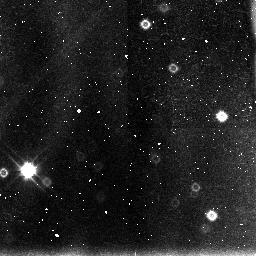
Target: 3C422. Instrument: NICMOS/NIC3. Filter: F110W. Exposure: 43 min. Observation ID: n43919030

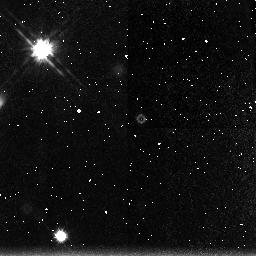
Target: SGP2-25. Instrument: NICMOS/NIC3. Filter: F160W. Exposure: 2.8 h. Observation ID: n43925030

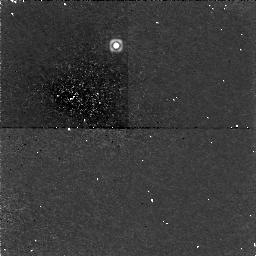
Target: 4C45.51. Instrument: NICMOS/NIC1. Filter: F165M. Exposure: 2.8 h. Observation ID: n43933010

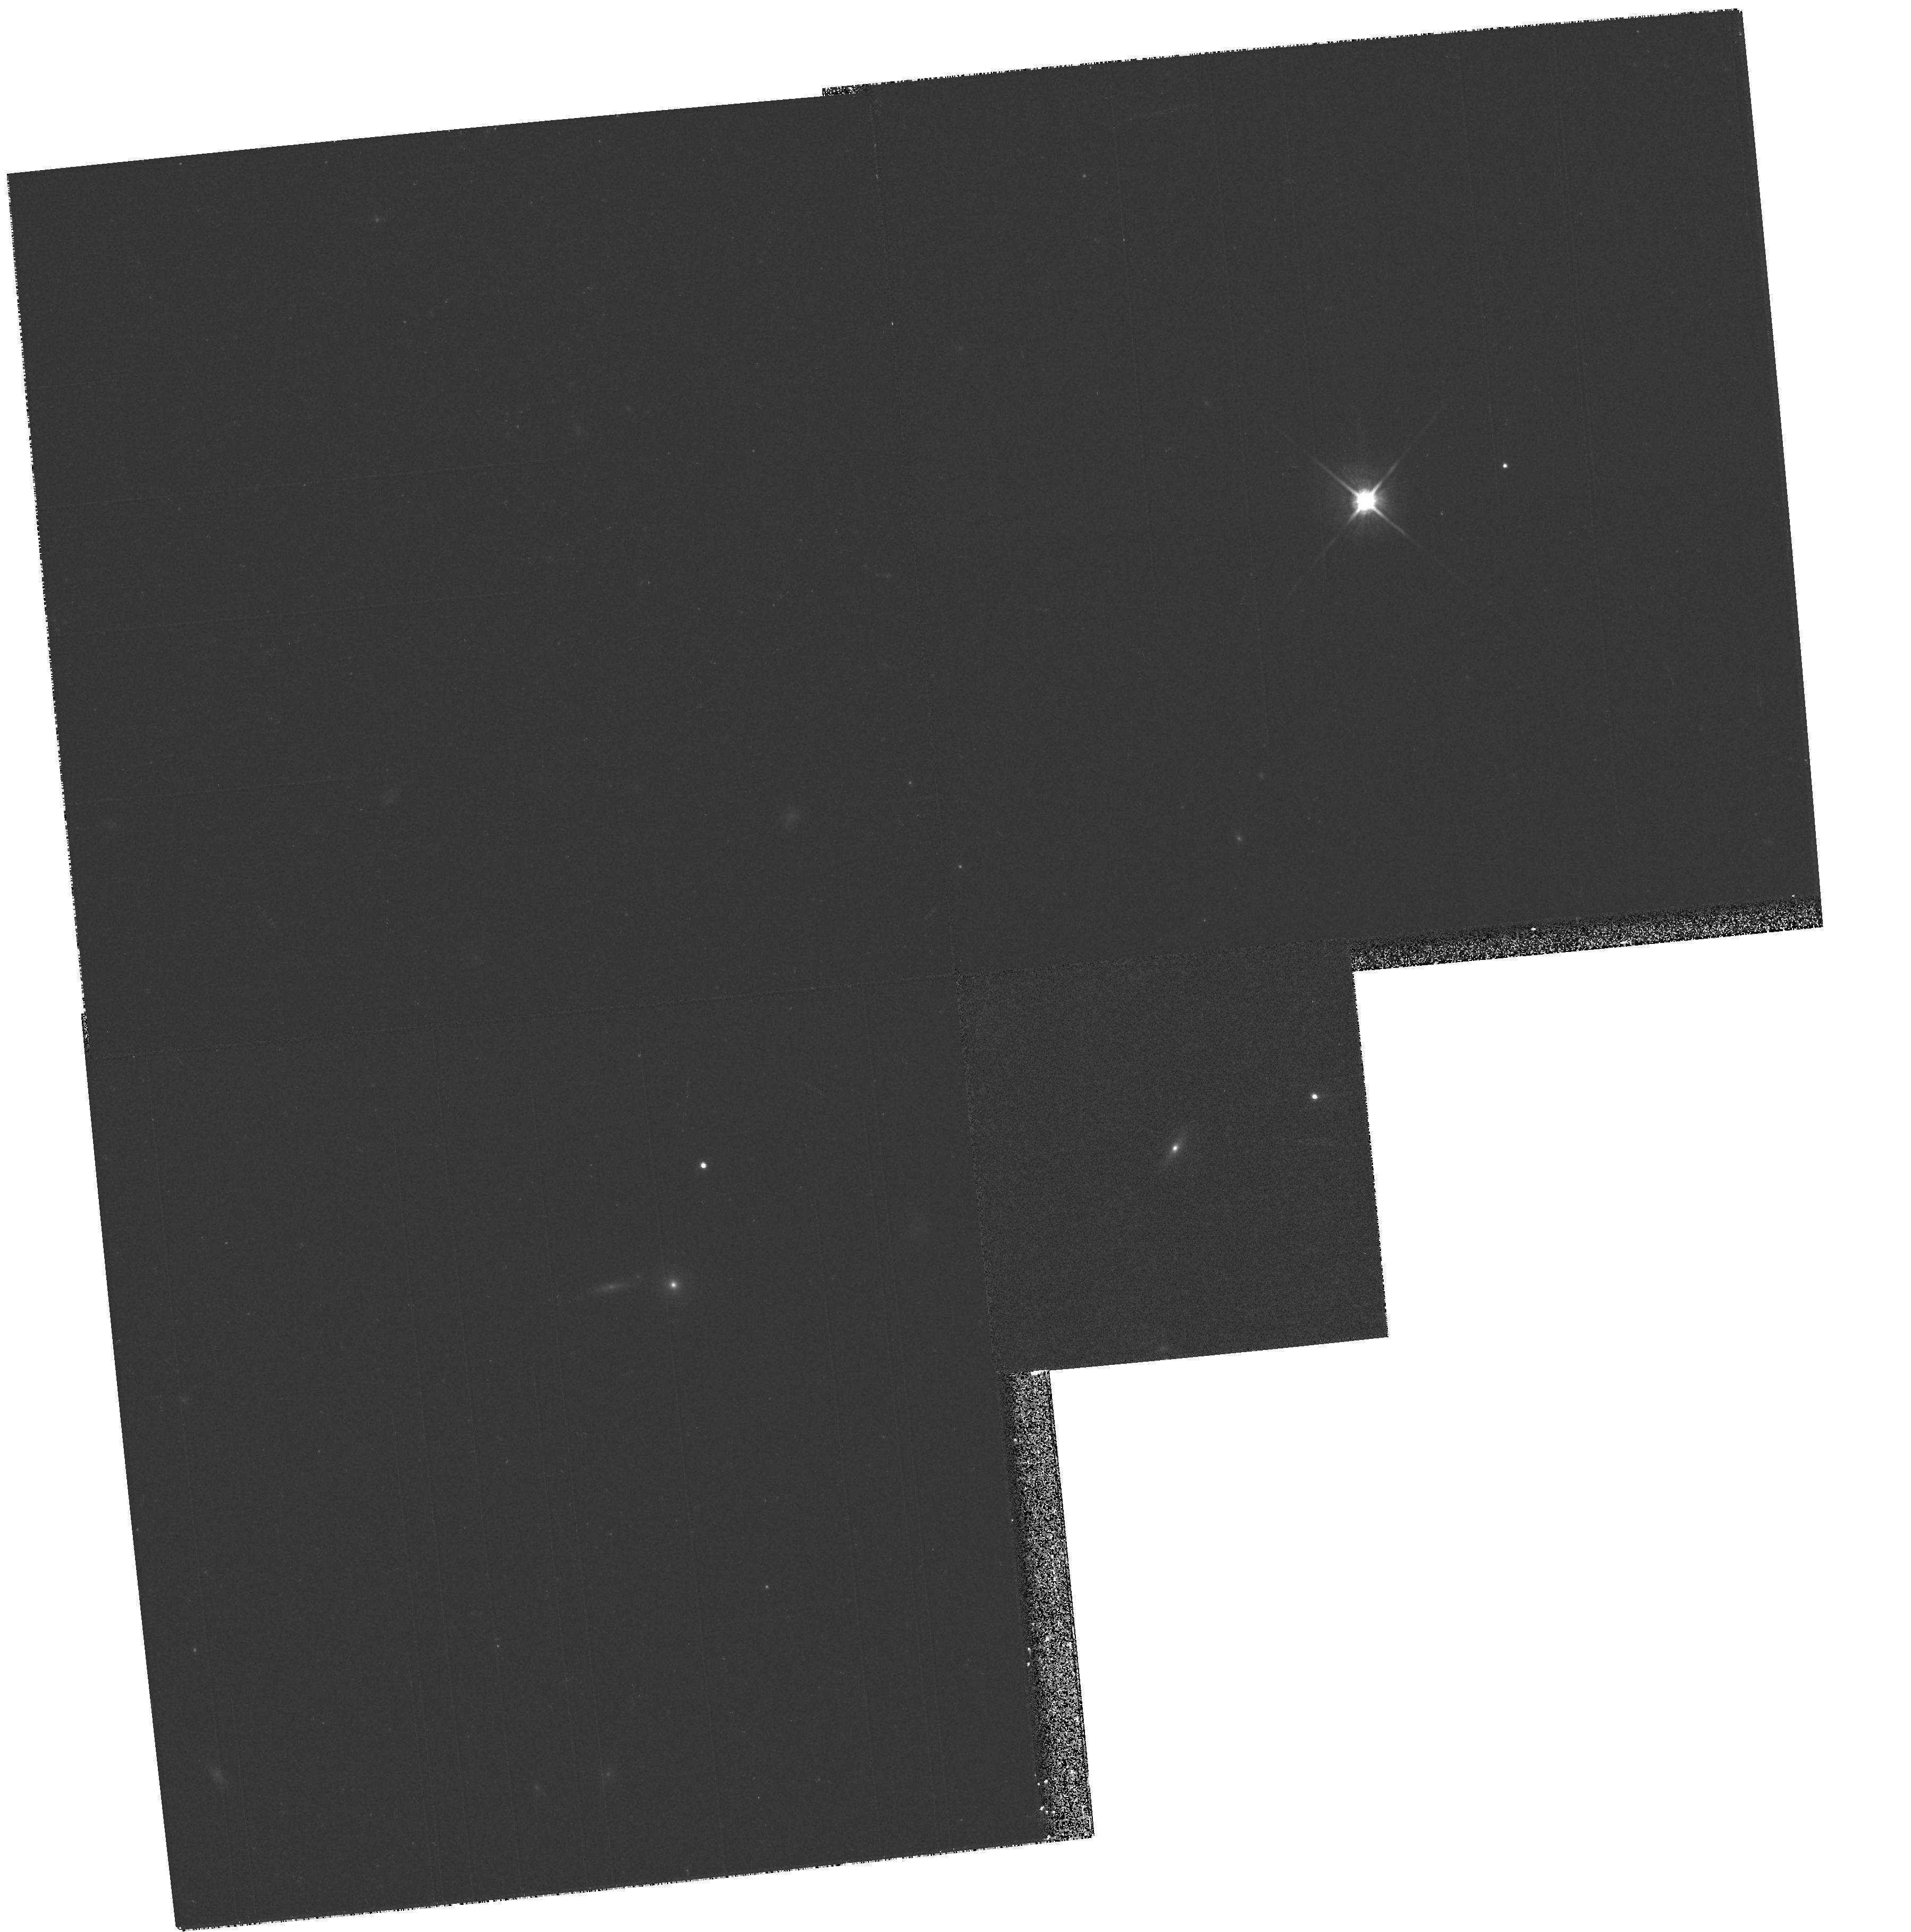
Target: PSF-STAR. Instrument: WFPC2/PC. Filter: F814W. Exposure: 10 min. Observation ID: hst_7447_05_wfpc2_pc_f814w_u43905

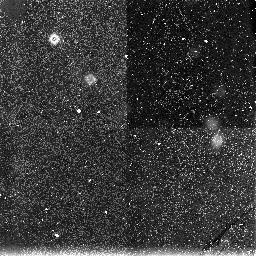
Target: 1148+56W1. Instrument: NICMOS/NIC3. Filter: F160W. Exposure: 2.8 h. Observation ID: n43928030

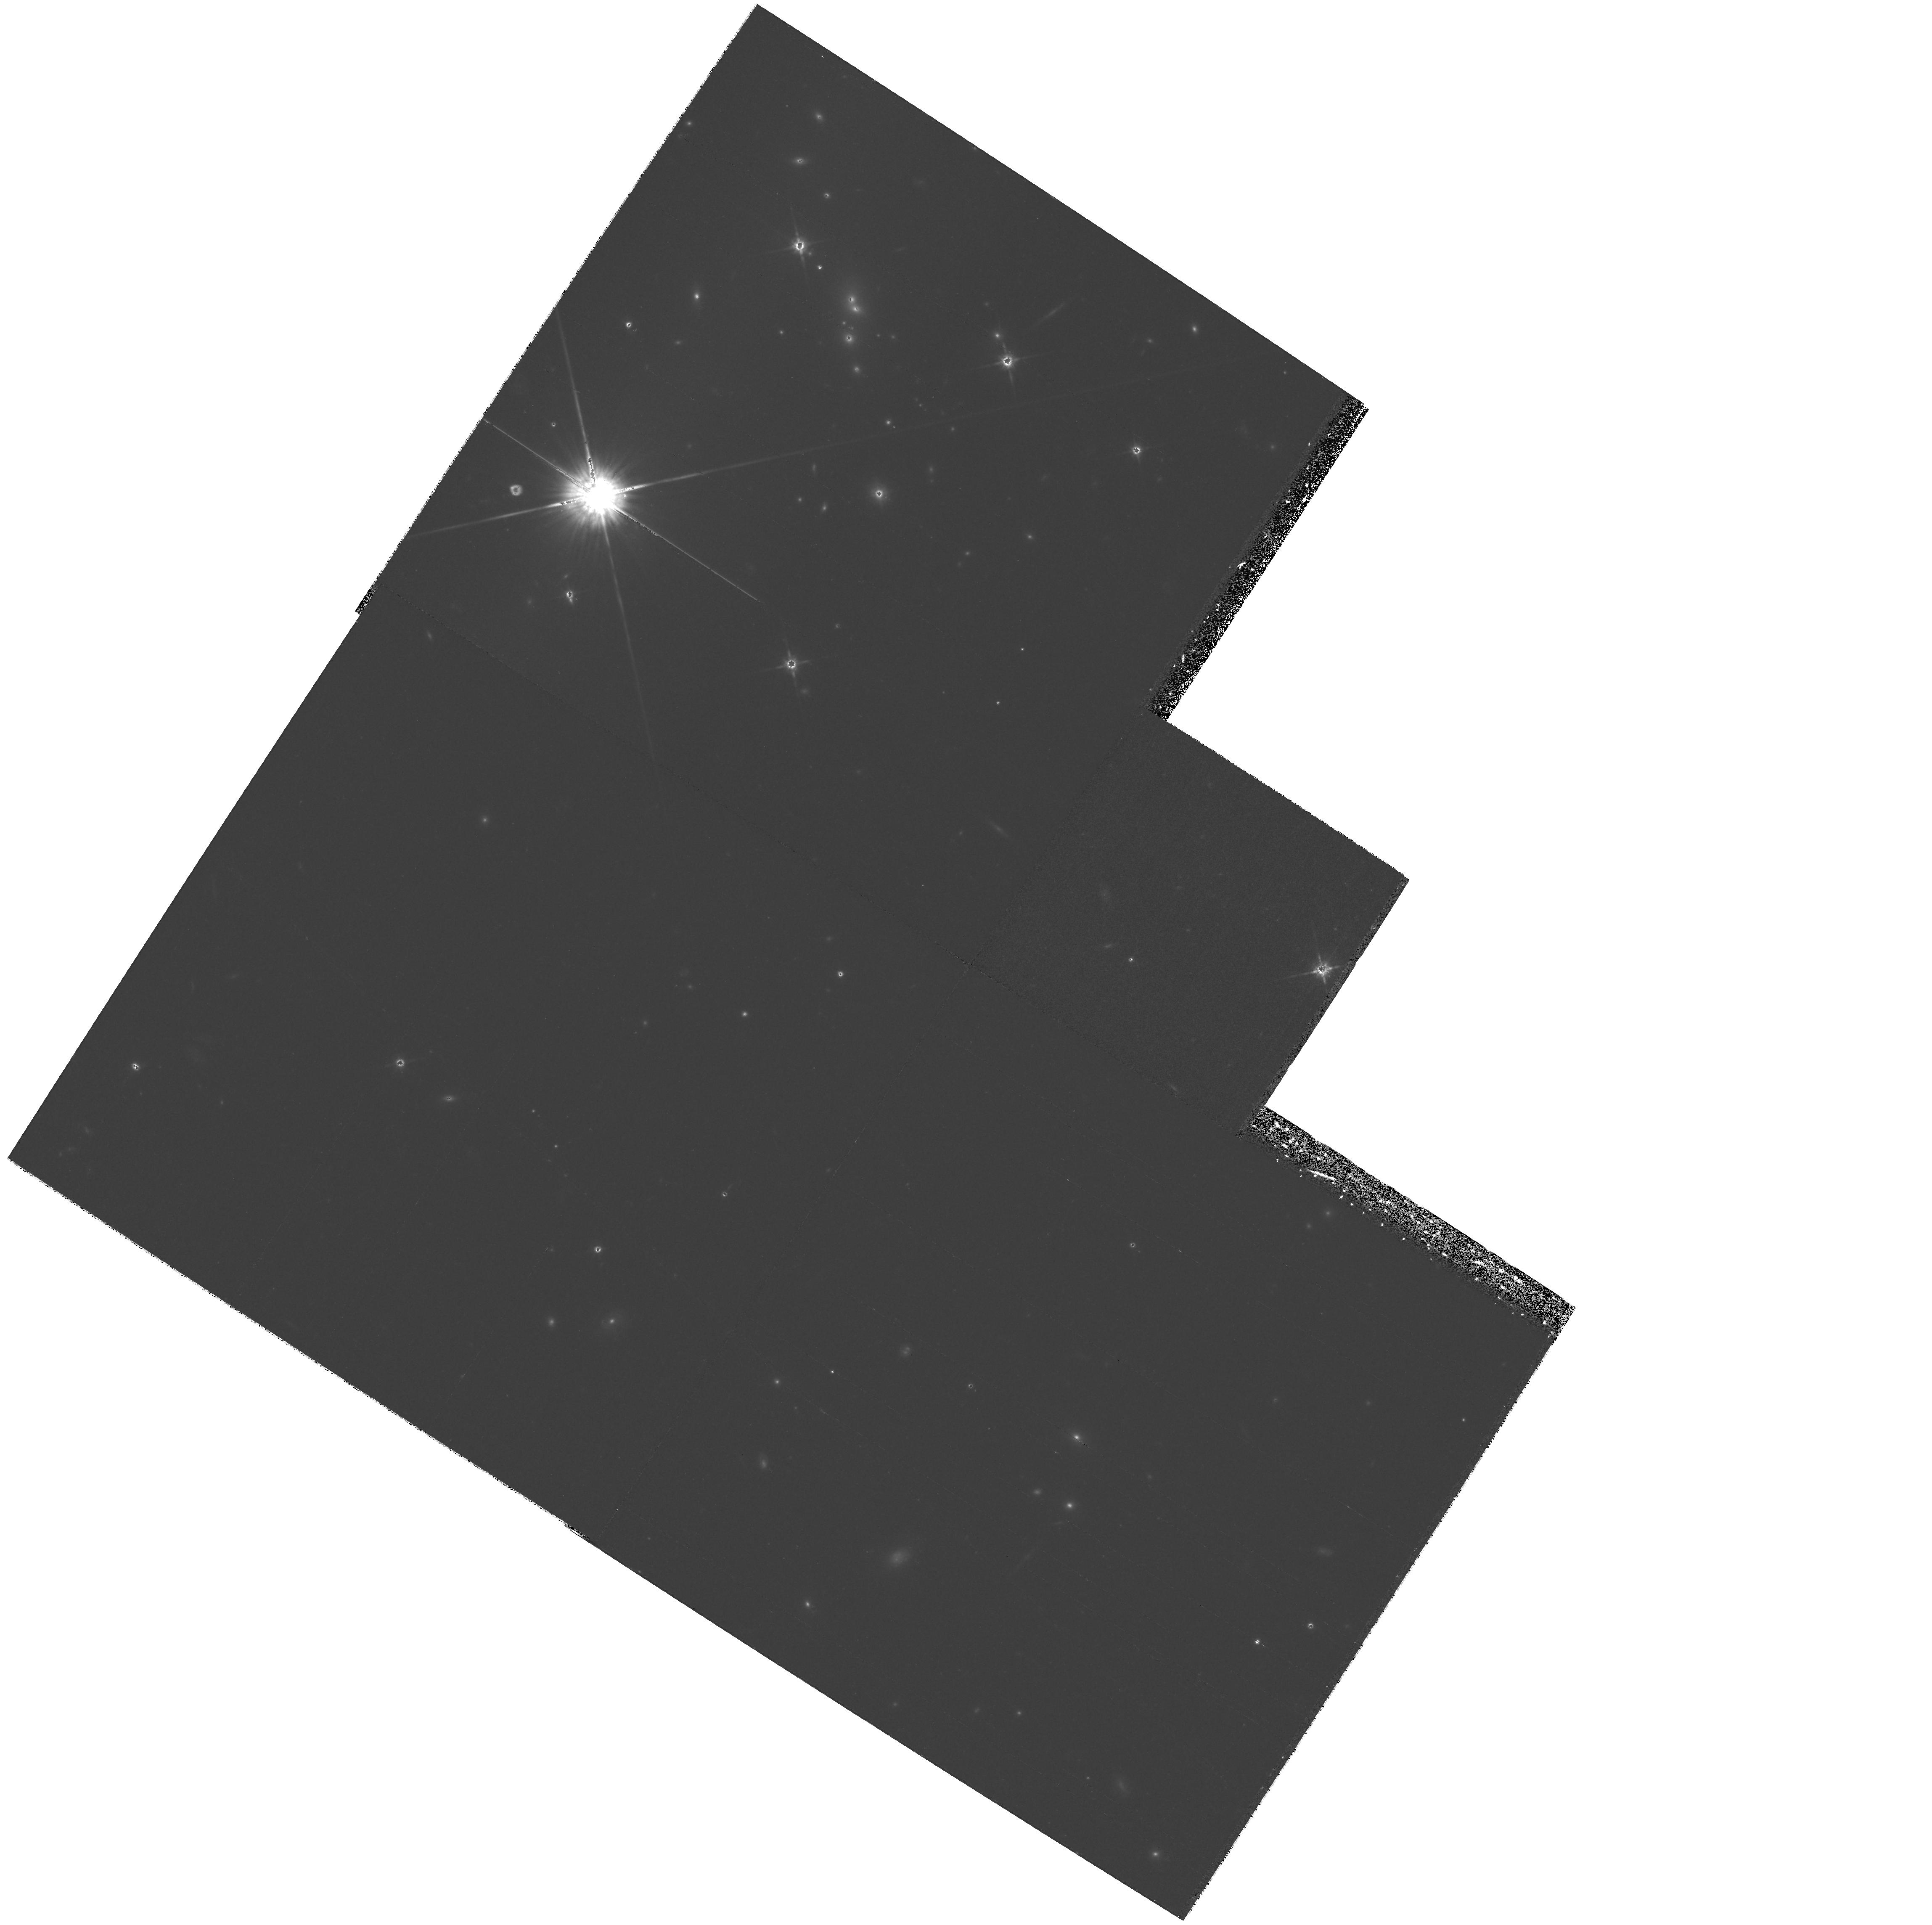
Target: 1400-024. Instrument: WFPC2/PC. Filter: F814W. Exposure: 34 min. Observation ID: hst_7447_04_wfpc2_pc_f814w_u43904

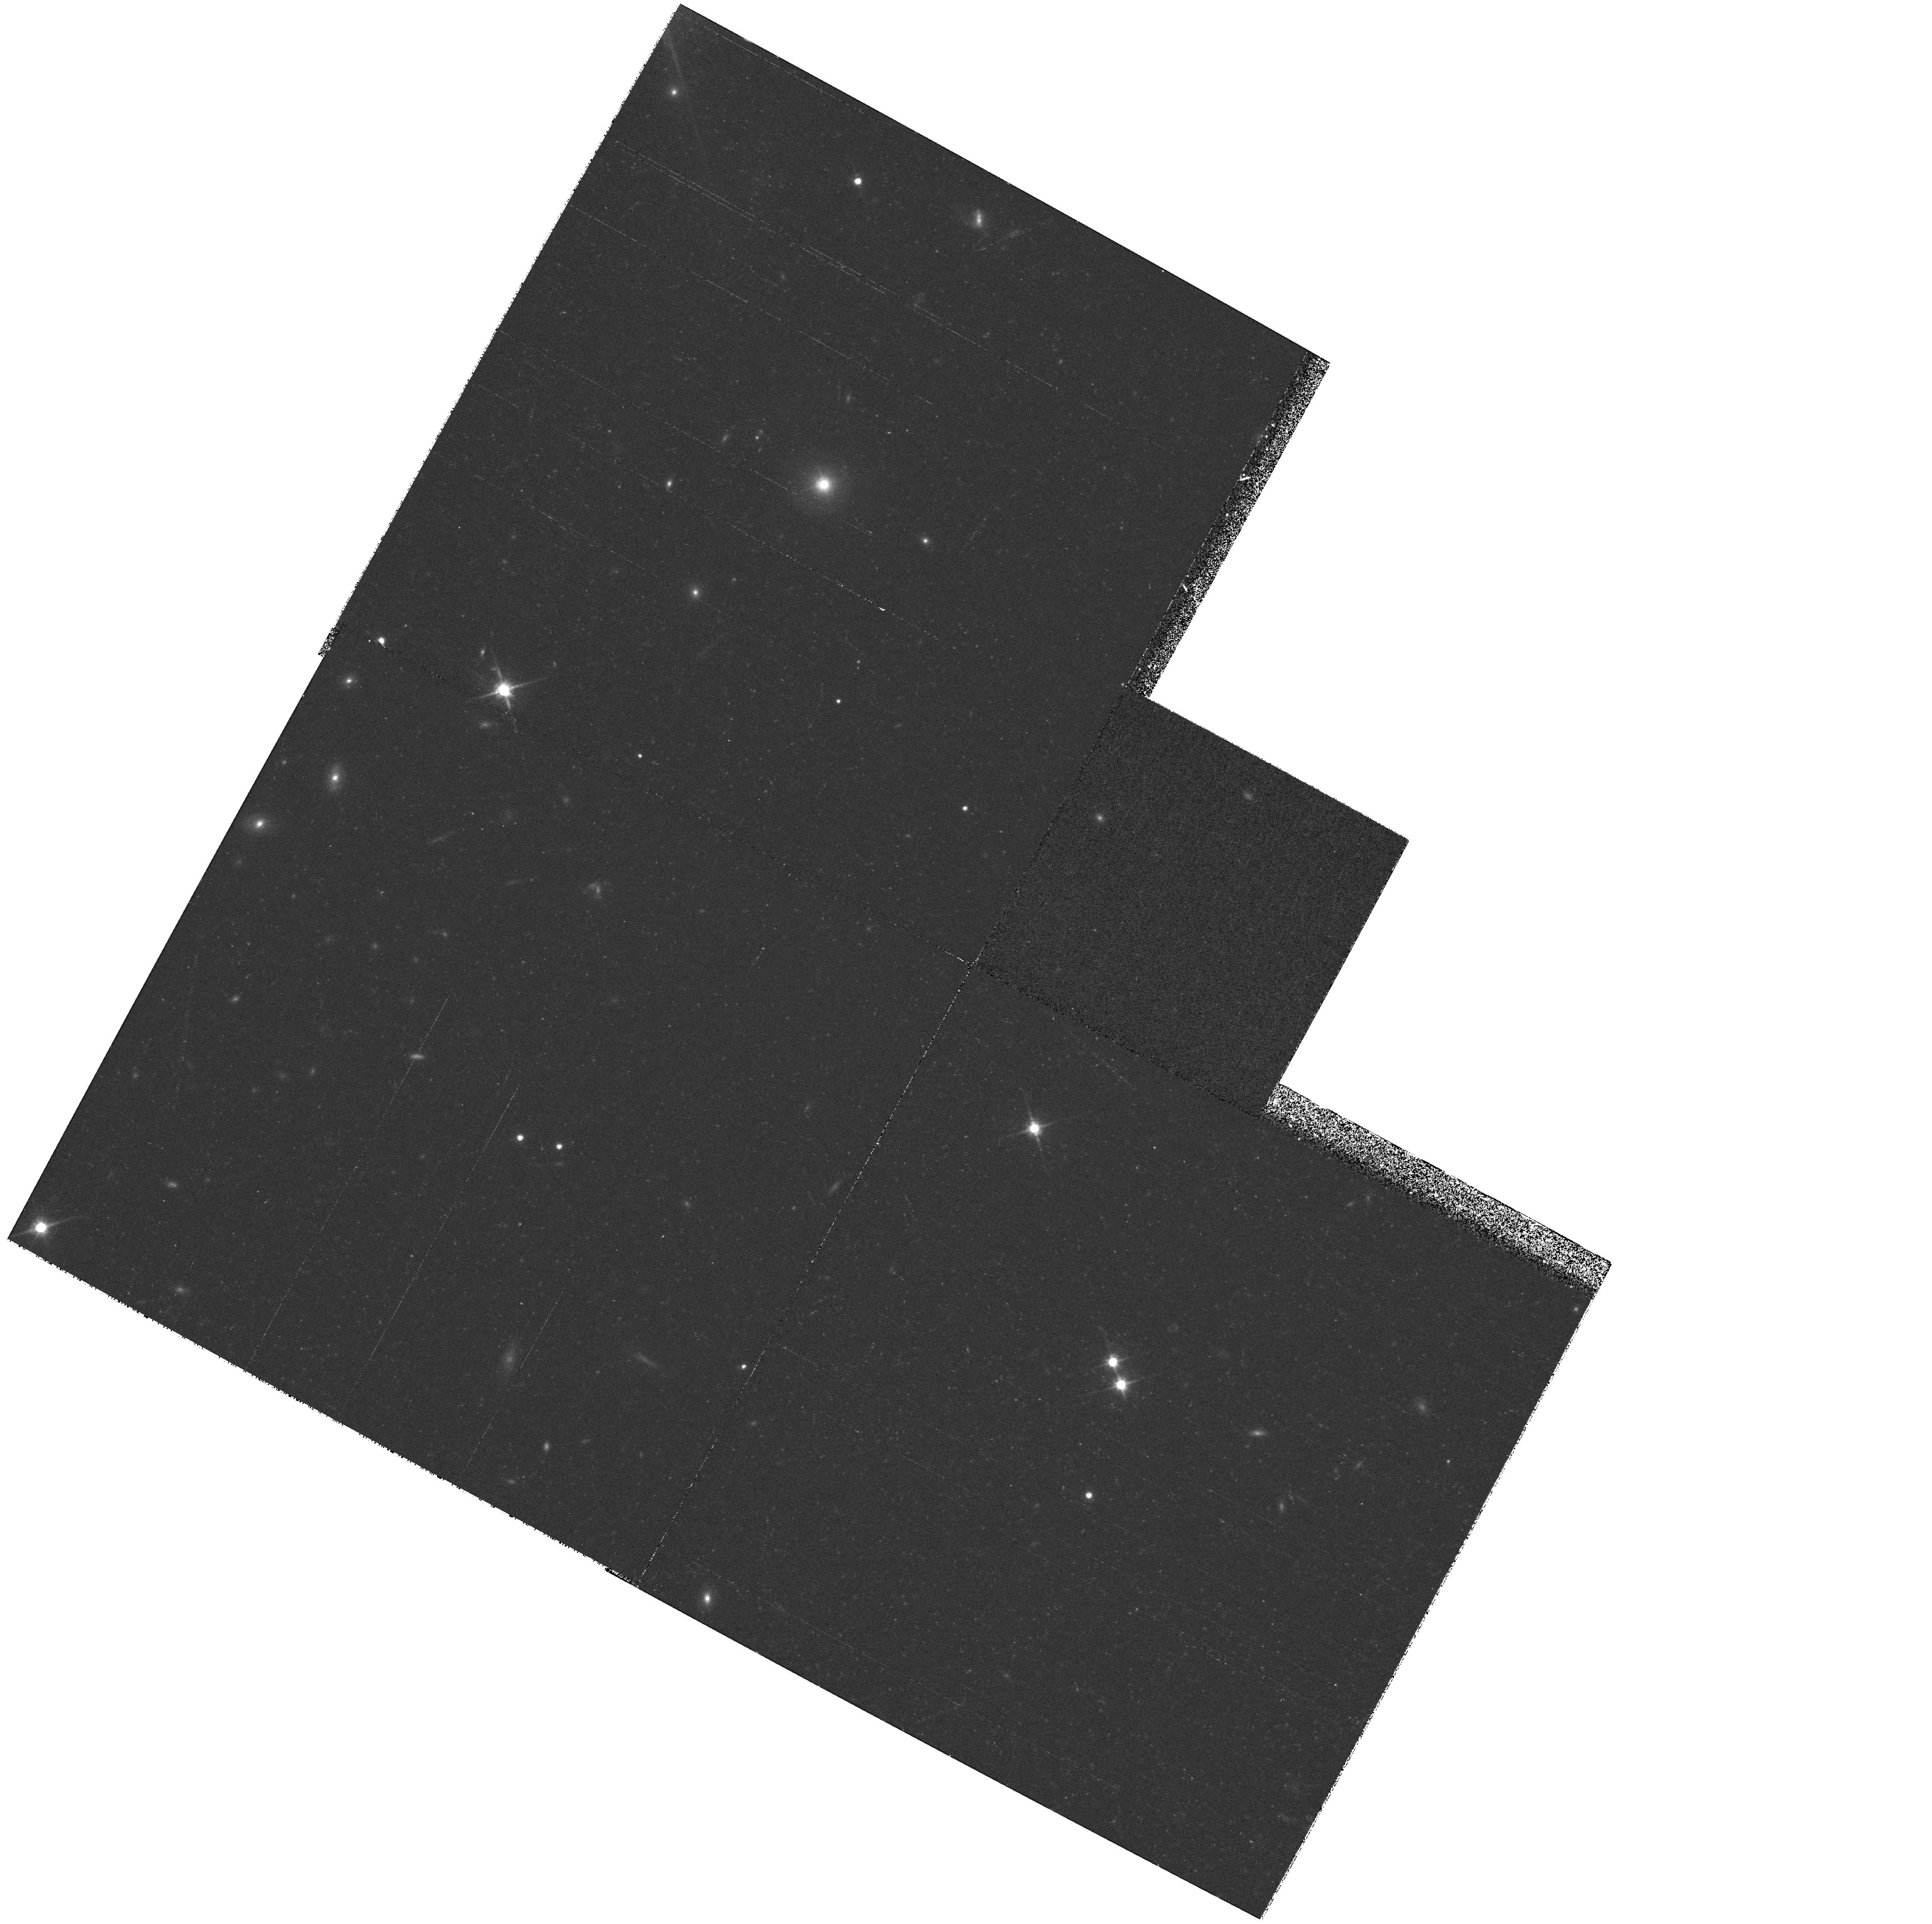
Target: 1257+015. Instrument: WFPC2/PC. Filter: F814W. Exposure: 31 min. Observation ID: hst_7447_11_wfpc2_pc_f814w_u43911

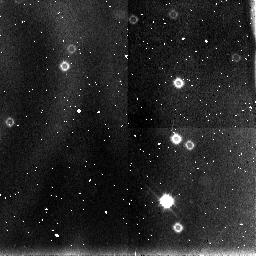
Target: MC2112+172. Instrument: NICMOS/NIC3. Filter: F110W. Exposure: 43 min. Observation ID: n43918030

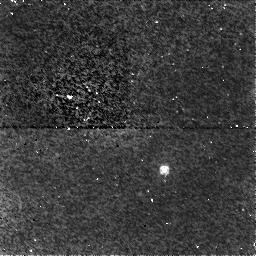
Target: 4C02.54. Instrument: NICMOS/NIC1. Filter: F110M. Exposure: 43 min. Observation ID: n43921010

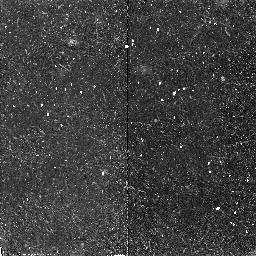
Target: SGP5-46. Instrument: NICMOS/NIC2. Filter: F110W. Exposure: 43 min. Observation ID: n43920020

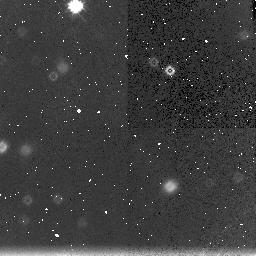
Target: PKS2204-20. Instrument: NICMOS/NIC3. Filter: F160W. Exposure: 2.8 h. Observation ID: n43932030

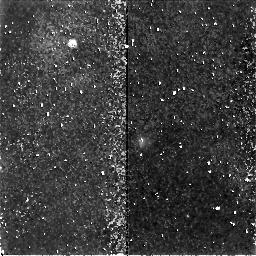
Target: SGP4-39. Instrument: NICMOS/NIC2. Filter: F165M. Exposure: 2.1 h. Observation ID: n43923020

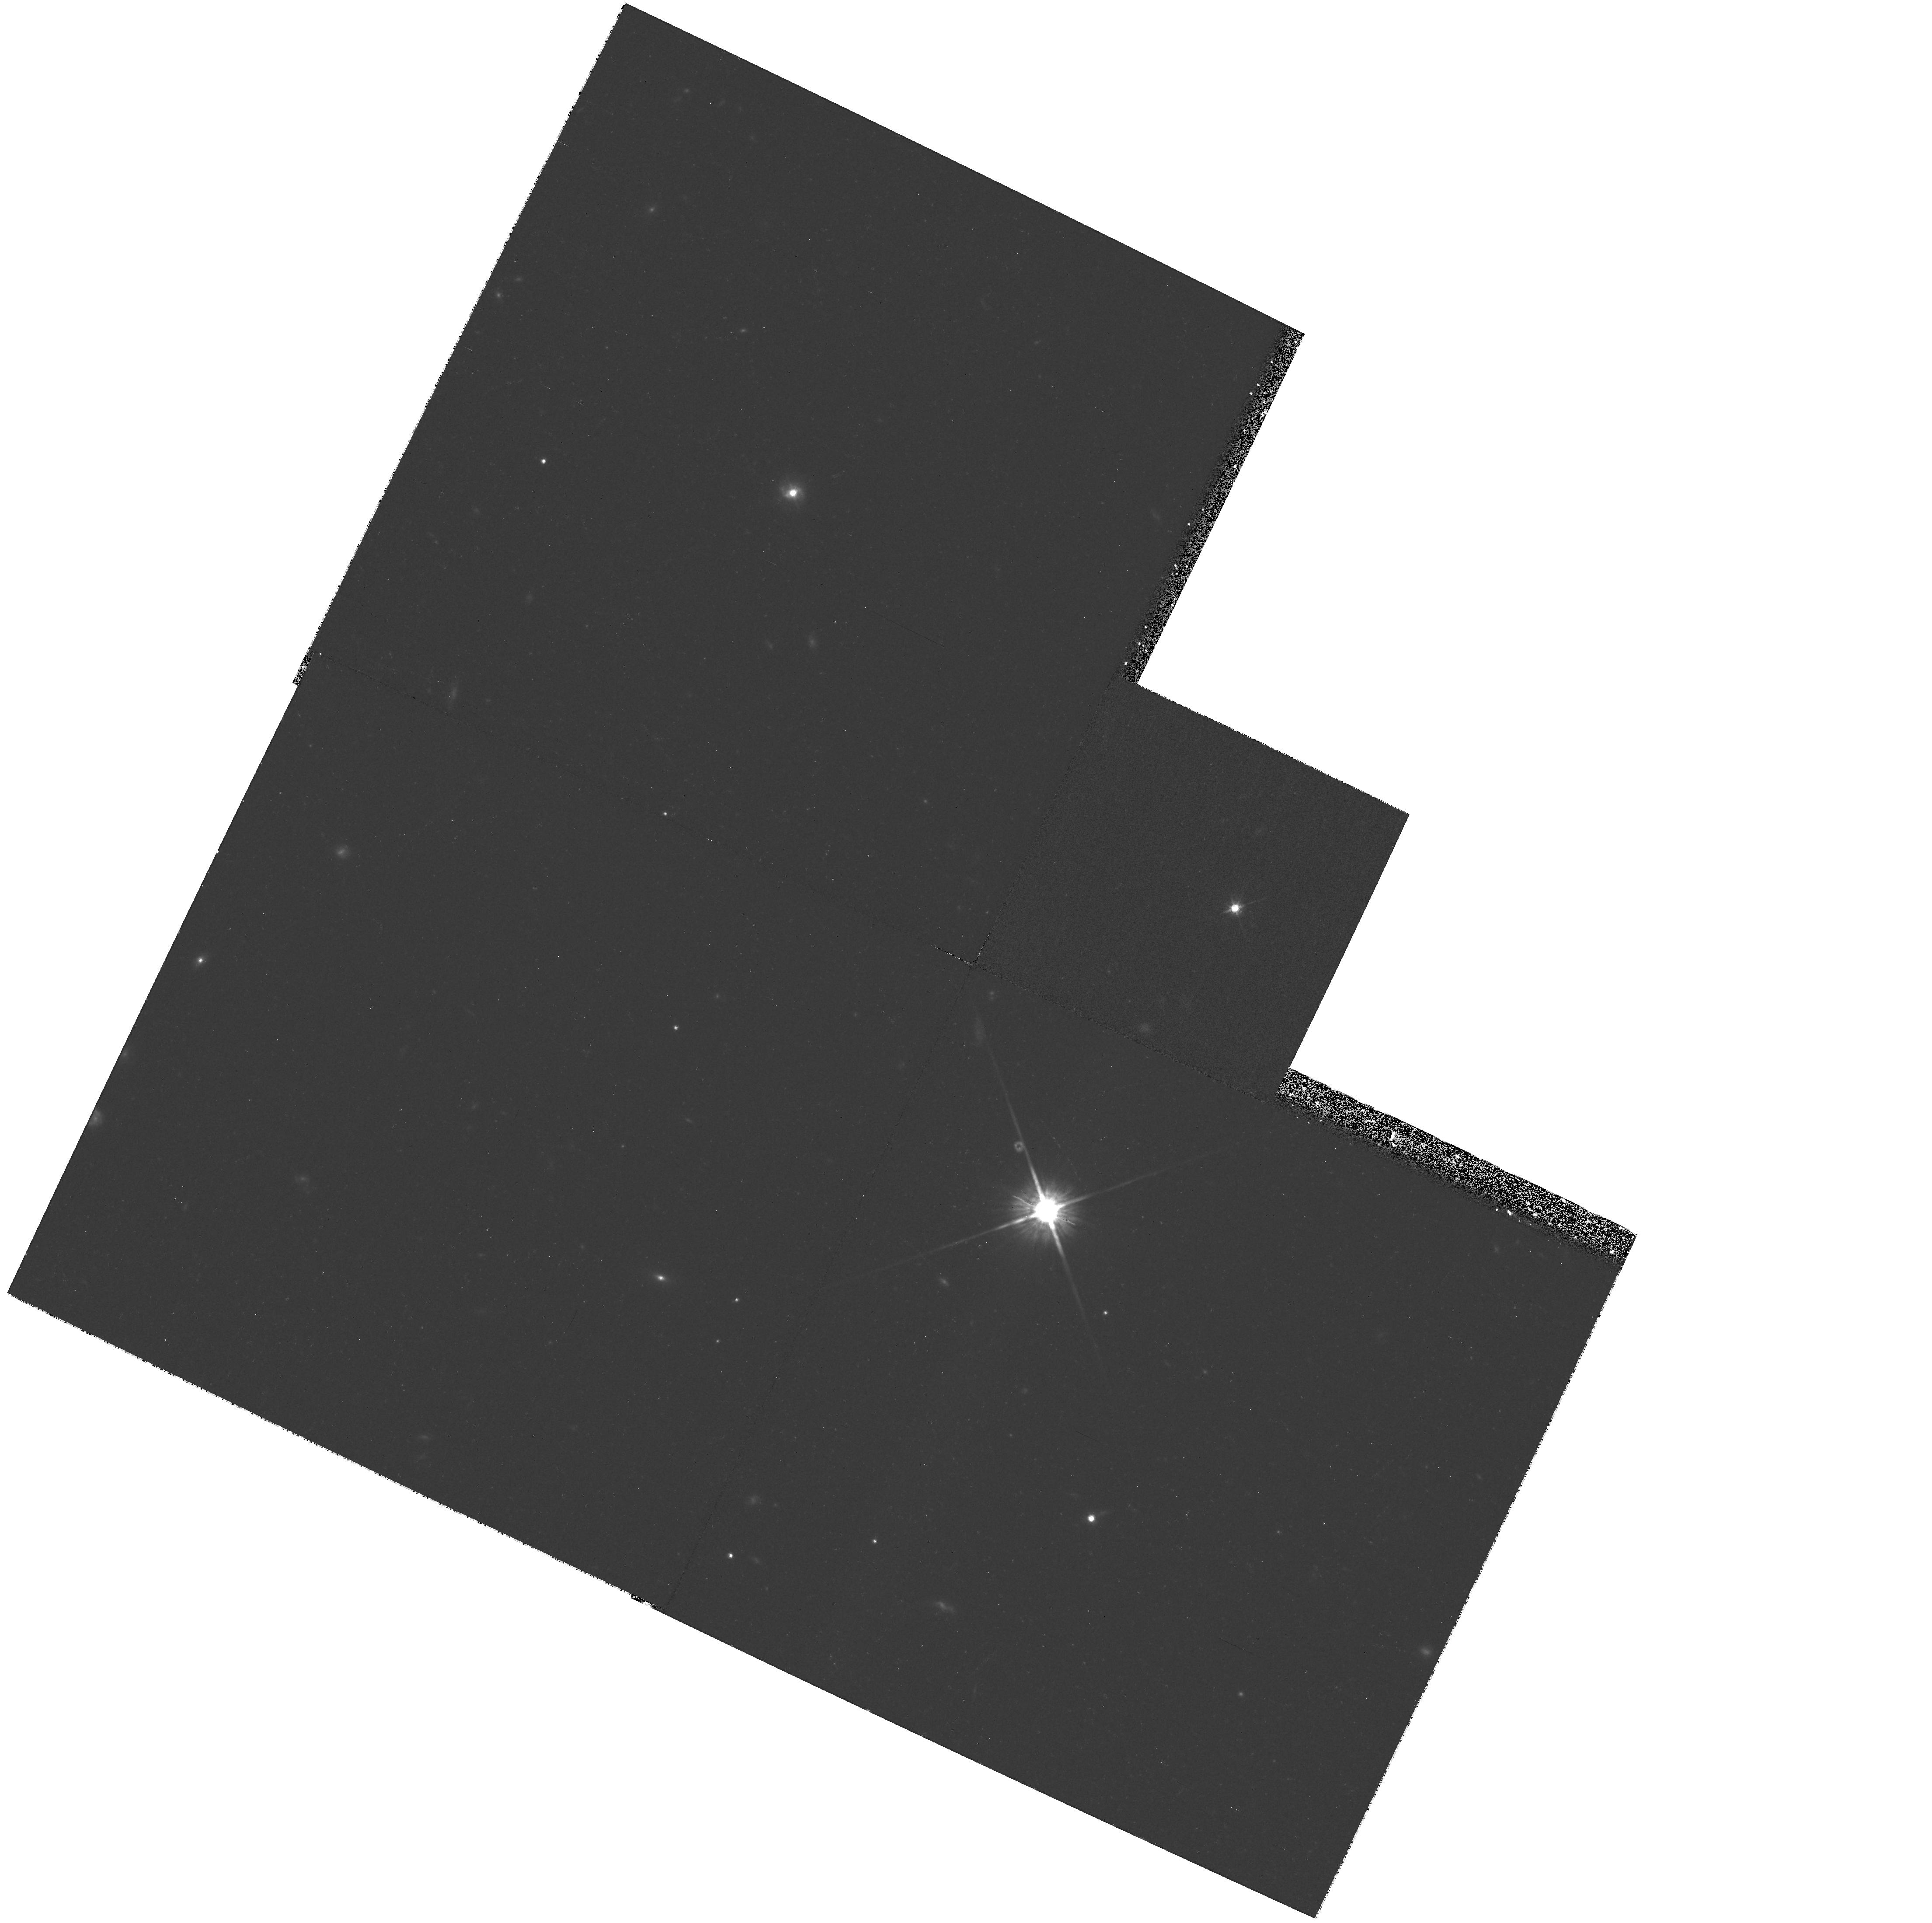
Target: Q1313-0138. Instrument: WFPC2/PC. Filter: F814W. Exposure: 31 min. Observation ID: hst_7447_02_wfpc2_pc_f814w_u43902

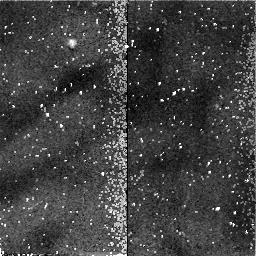
Target: PKS0440-00. Instrument: NICMOS/NIC2. Filter: F110W. Exposure: 43 min. Observation ID: n43922020

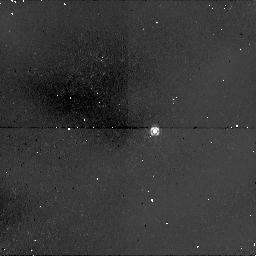
Target: BVF225. Instrument: NICMOS/NIC1. Filter: F110M. Exposure: 43 min. Observation ID: n43914010

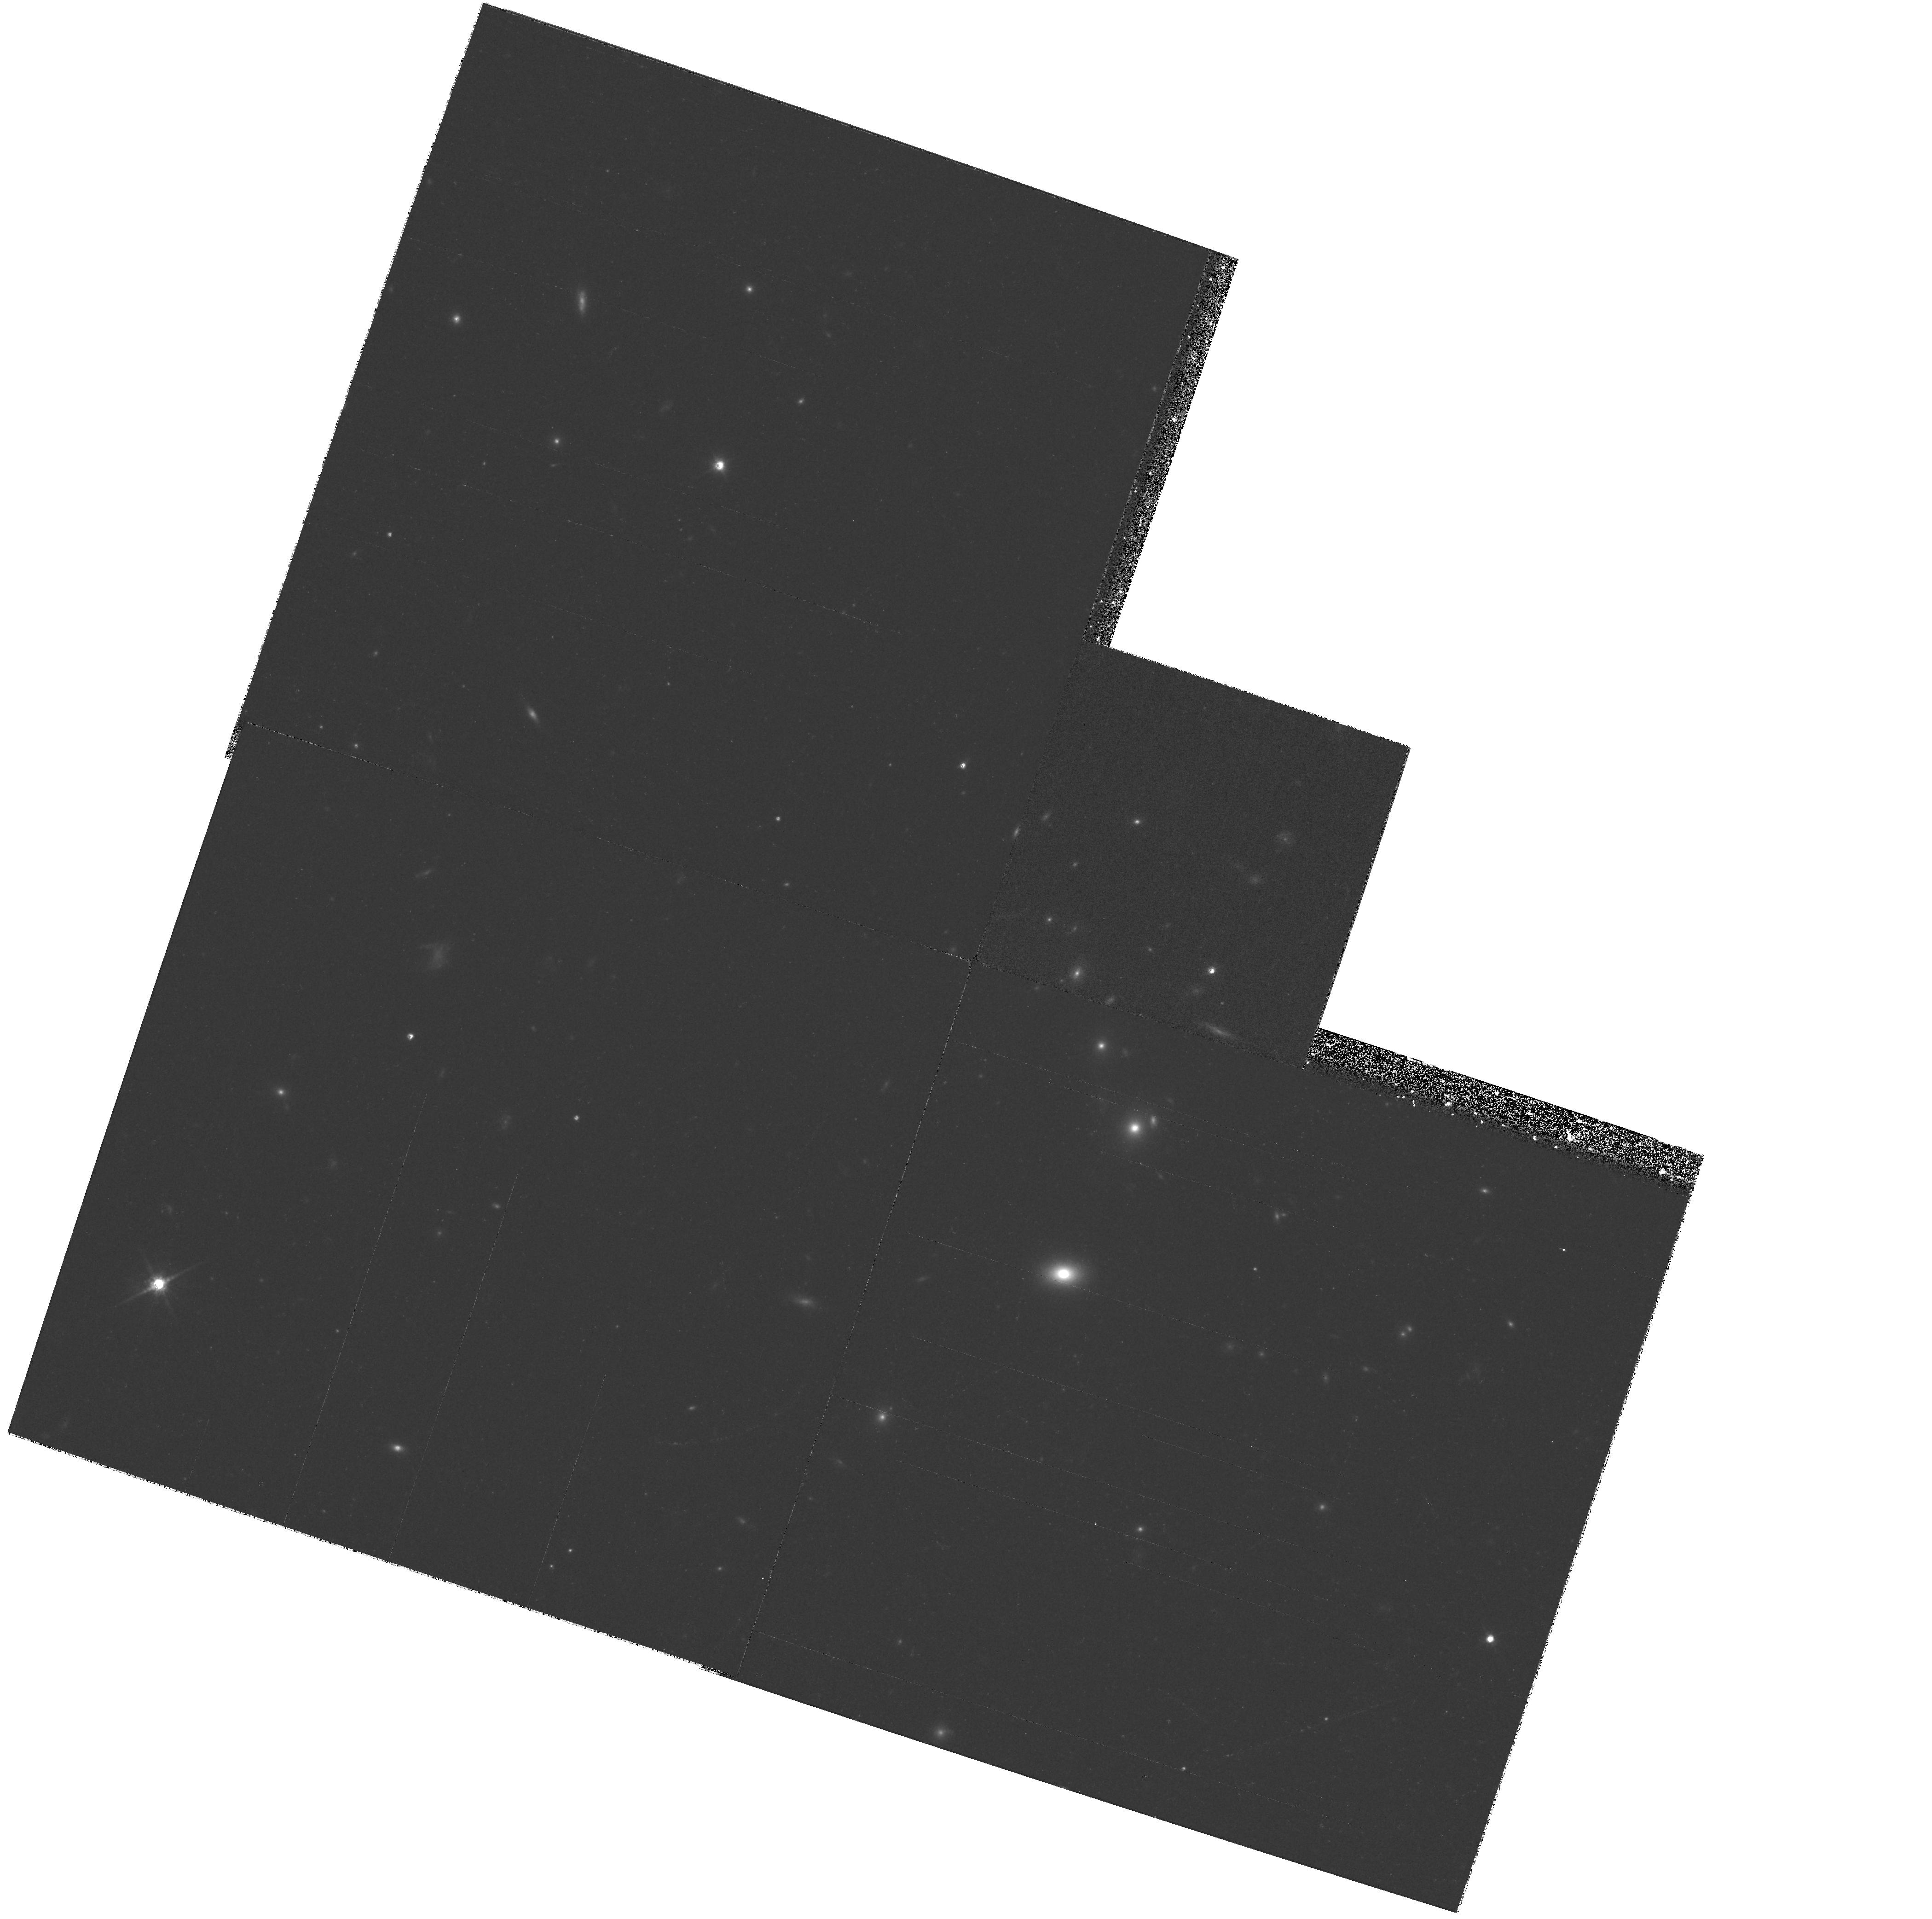
Target: 1258-015. Instrument: WFPC2/PC. Filter: F814W. Exposure: 31 min. Observation ID: hst_7447_03_wfpc2_pc_f814w_u43903

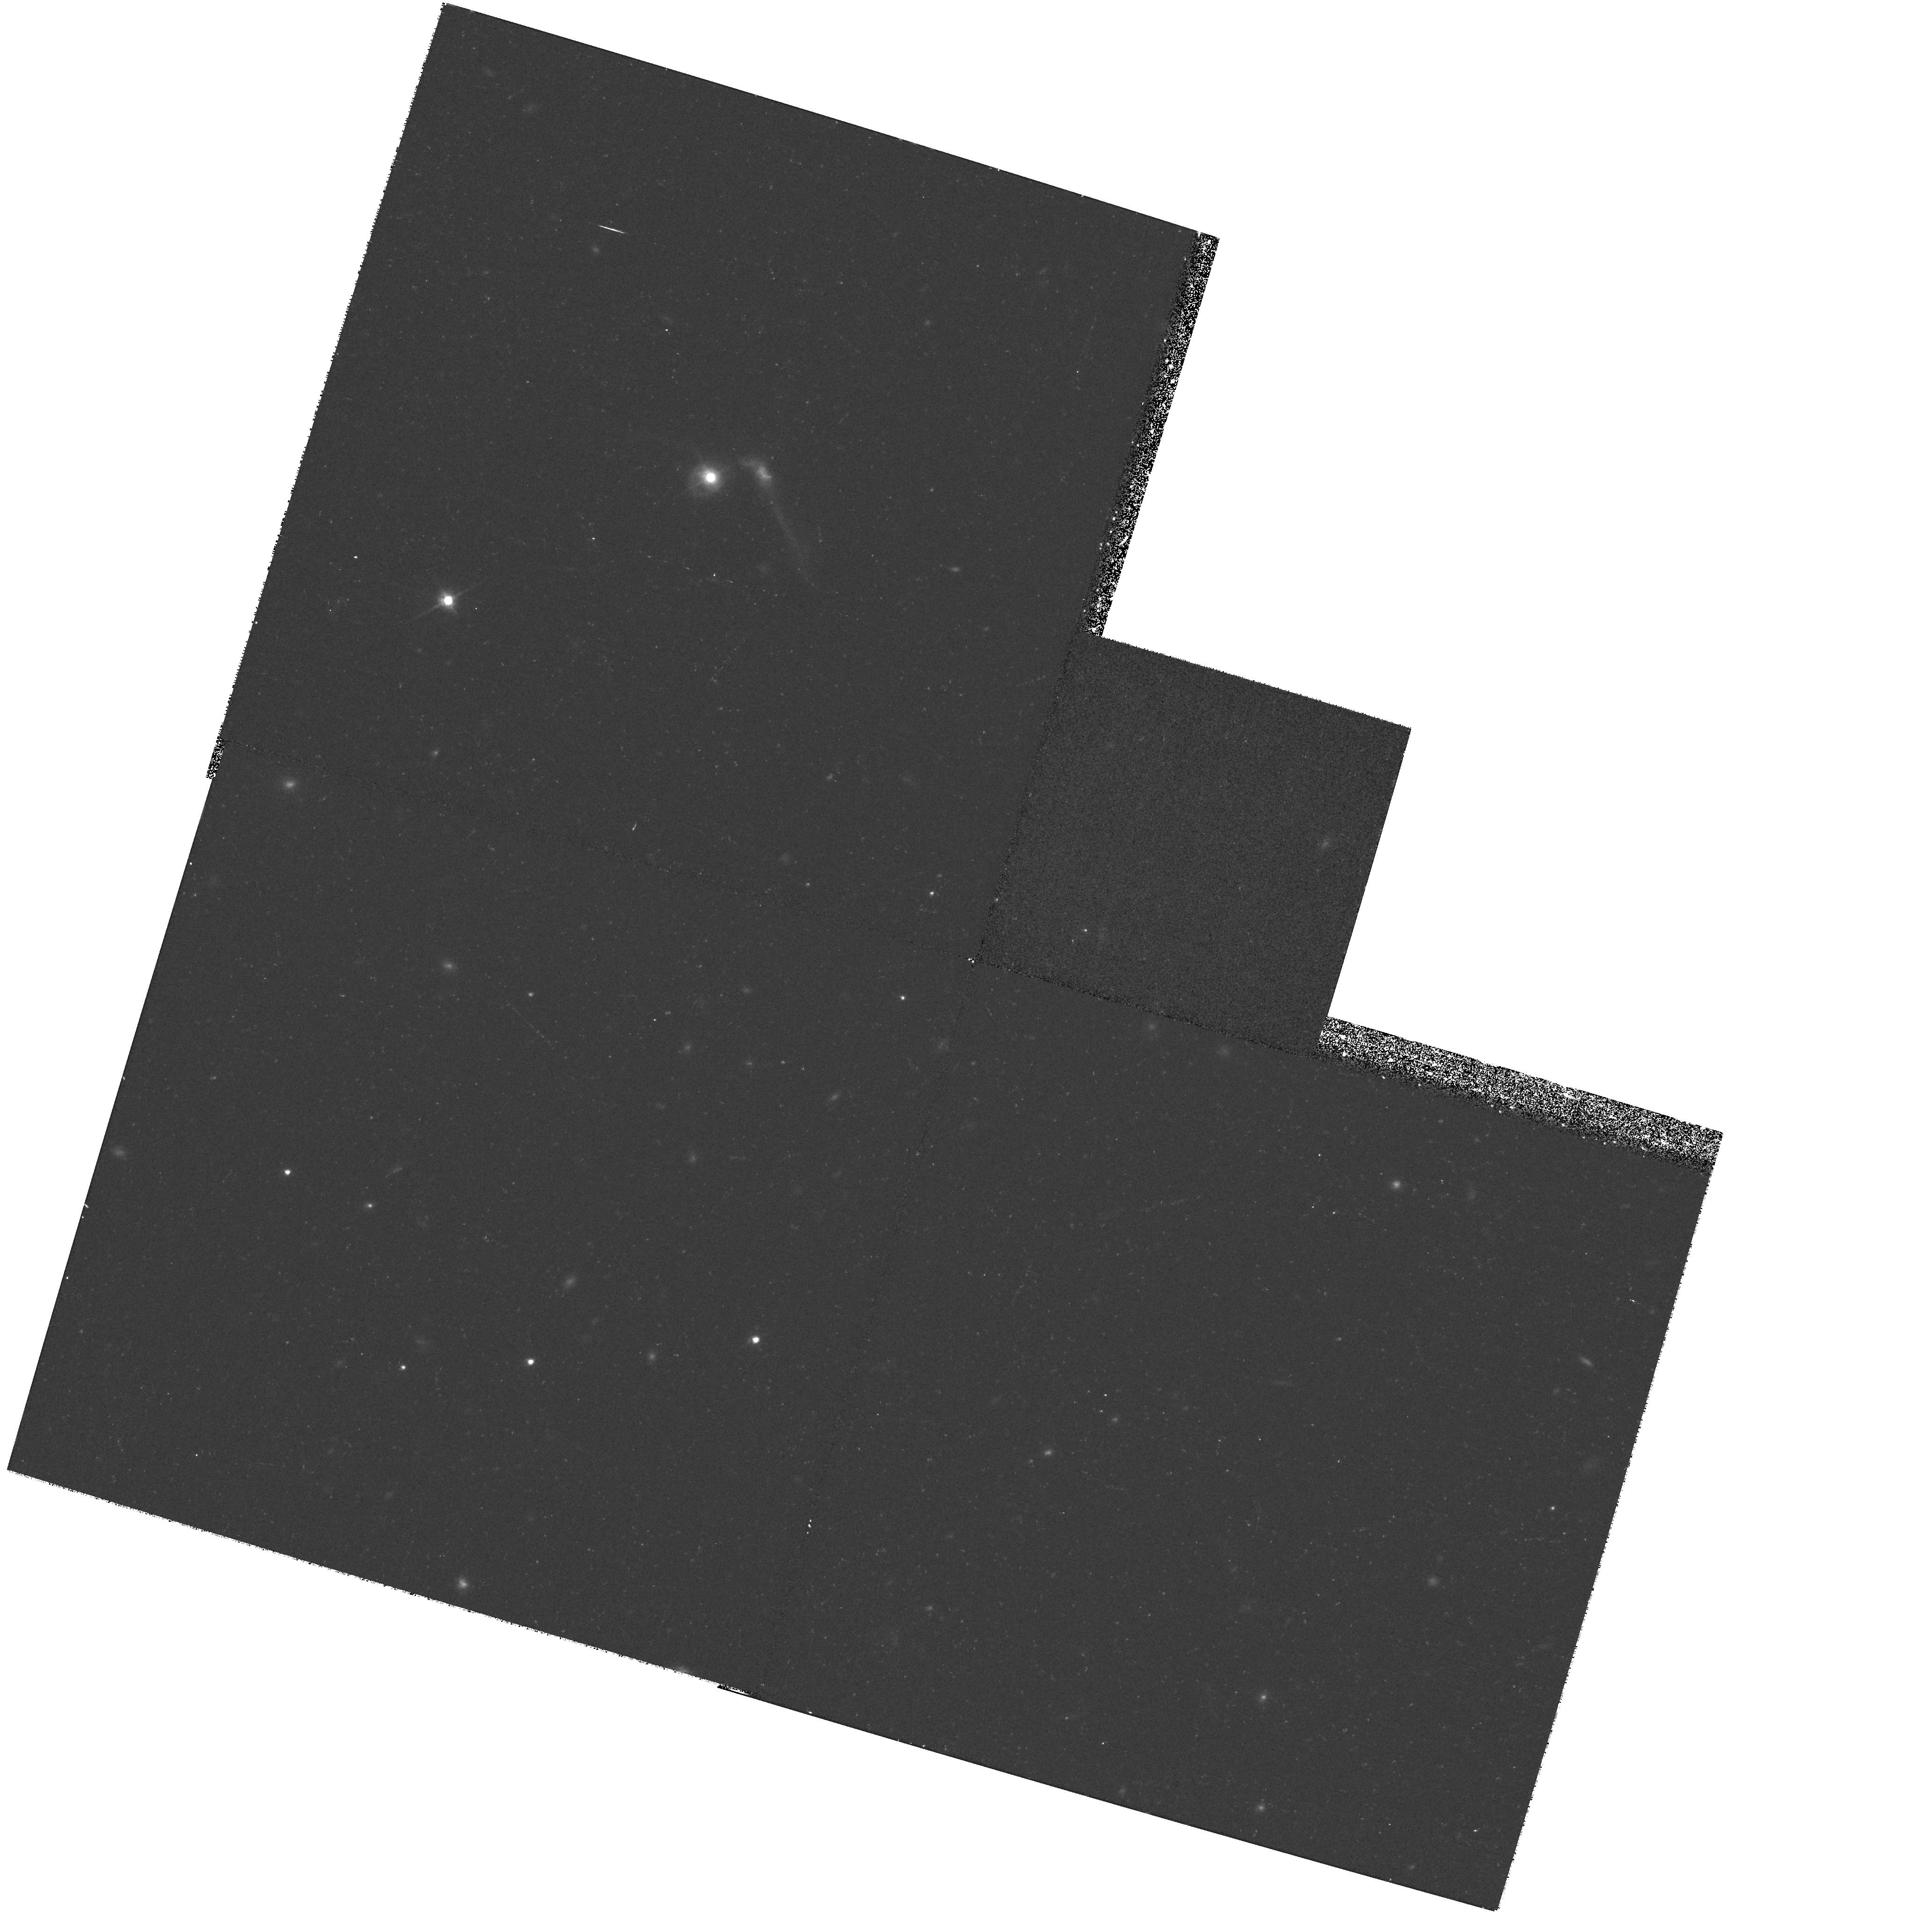
Target: 1239-041. Instrument: WFPC2/PC. Filter: F814W. Exposure: 31 min. Observation ID: hst_7447_01_wfpc2_pc_f814w_u43901

The cosmological evolution of quasar host galaxies (PI: Dunlop, James S.)

The HST has contributed and will continue to contribute towards advancing our understanding of the host galaxies of low-redshift quasars. However, it is with the advent of NICMOS that the full potential of HST should be realized, making it possible to tackle the previously intractable problem of the cosmological evolution of quasar hosts. Here we propose to build on our Cycle 6 WFPC2 observations of quasar hosts at z ~eq 0.2 and to mount an extensive WFPC2+NICMOS imaging investigation of the cosmological evolution of the hosts of both radio-quiet and radio-loud quasars from z ~eq 2 to the present day. This will be the first such study ever undertaken with a realistic prospect of success. By careful choice of filters, and careful quasar sample selection we have ensured that i) we will sample the same spectral region at all redshifts ii) our images will consist purely of starlight, uncontaminated by emission lines, and iii) our results will not be biased by quasar luminosity correlating with redshift. This definitive study will thus, for the first time, allow us to determine the cosmological evolution of the luminosity, scalelength, and degree of morphological disturbance in quasar hosts. As we explain, such information holds the key to solving several key questions about quasar activity, in particular the physical origin of the dramatic evolution of the quasar luminosity function.